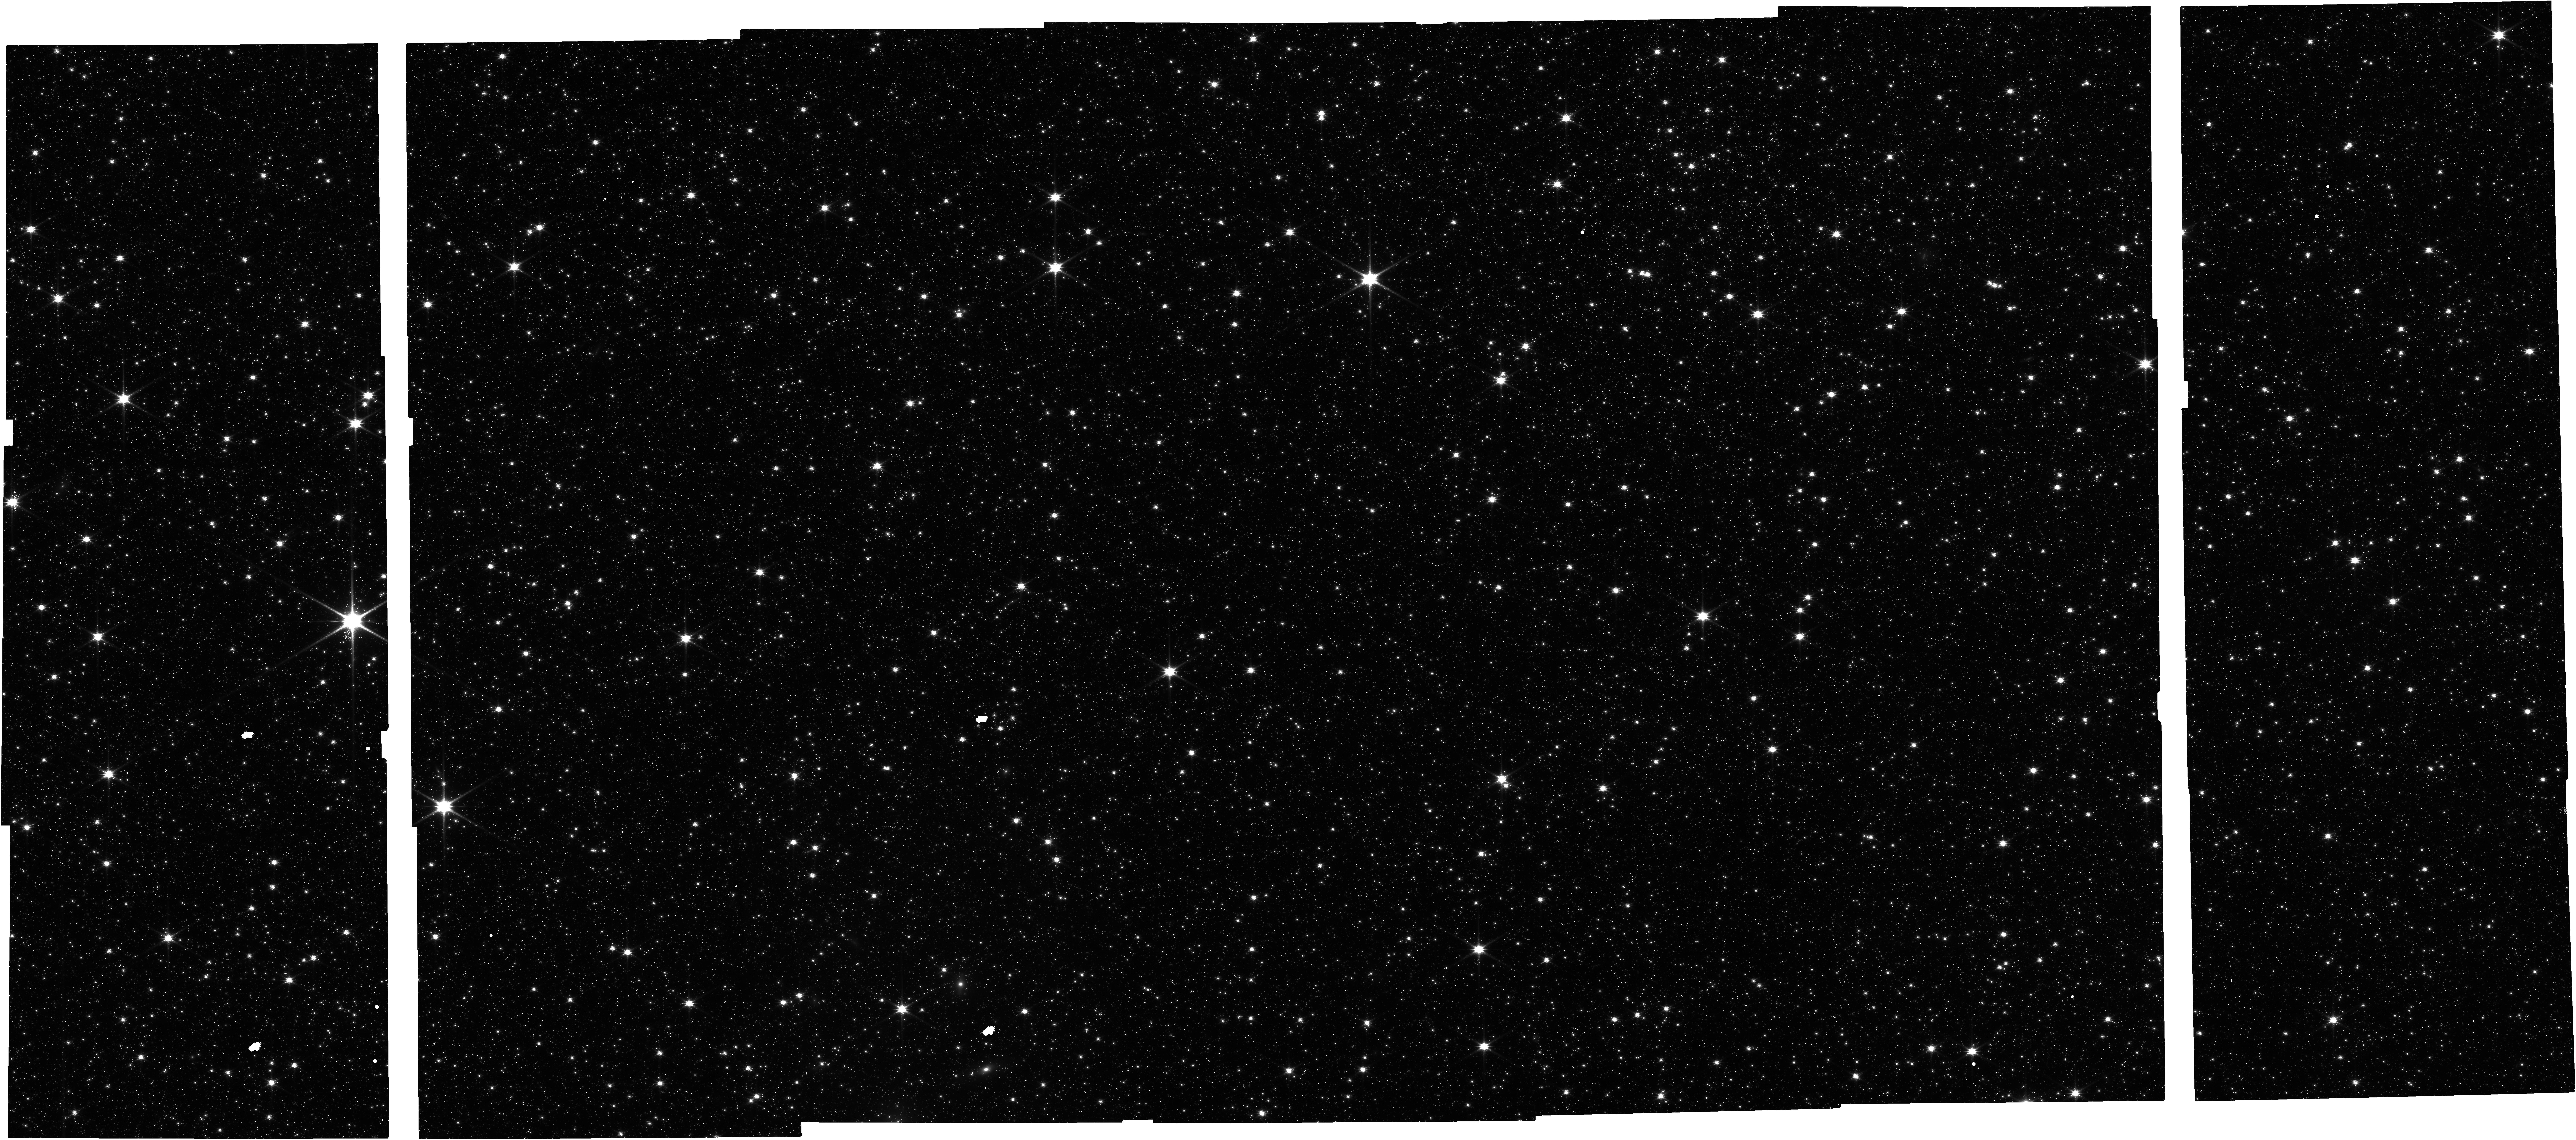
Target: LMC-CAL-FIELD
Instrument: NIRCAM
Filter: F115W
Exposure: 16 min
Observation ID: jw06627-o007_t001_nircam_clear-f115w

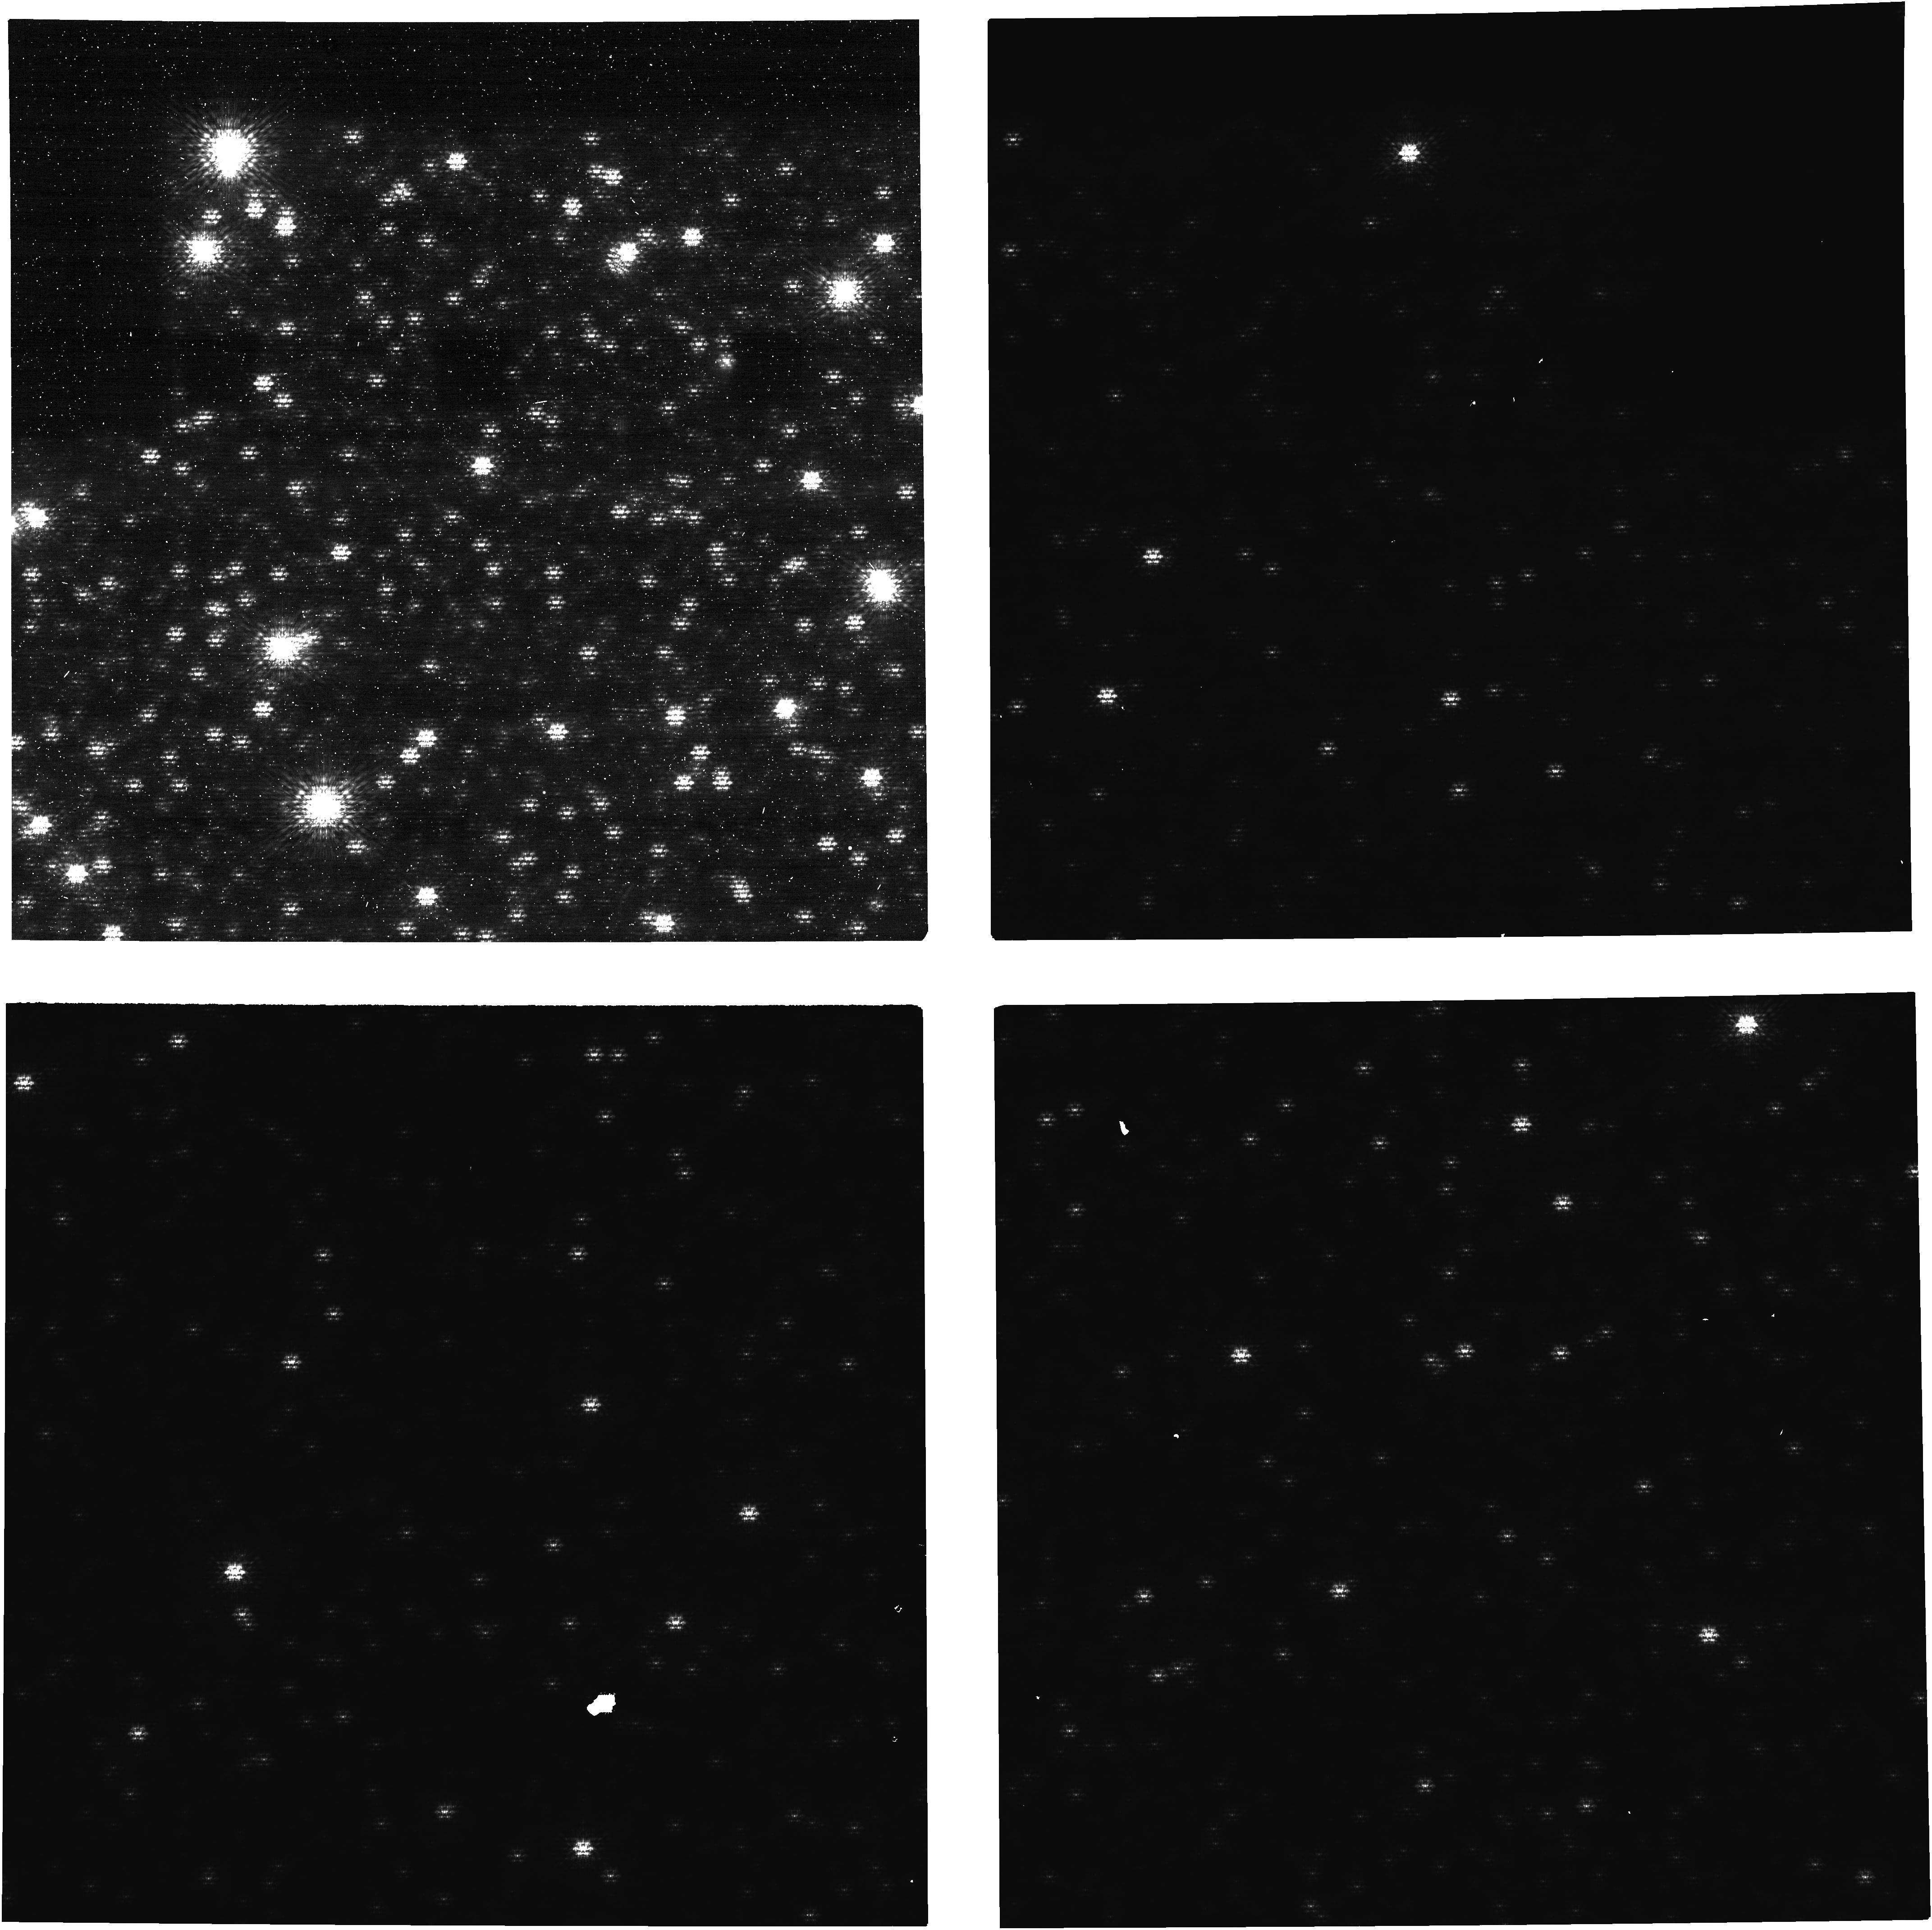
Target: 2MASS-J05220207-6930388
Instrument: NIRCAM
Filter: F210M+MASKRND
Exposure: 27 min
Observation ID: jw06627-o005_t002_nircam_f210m-maskrnd-image3

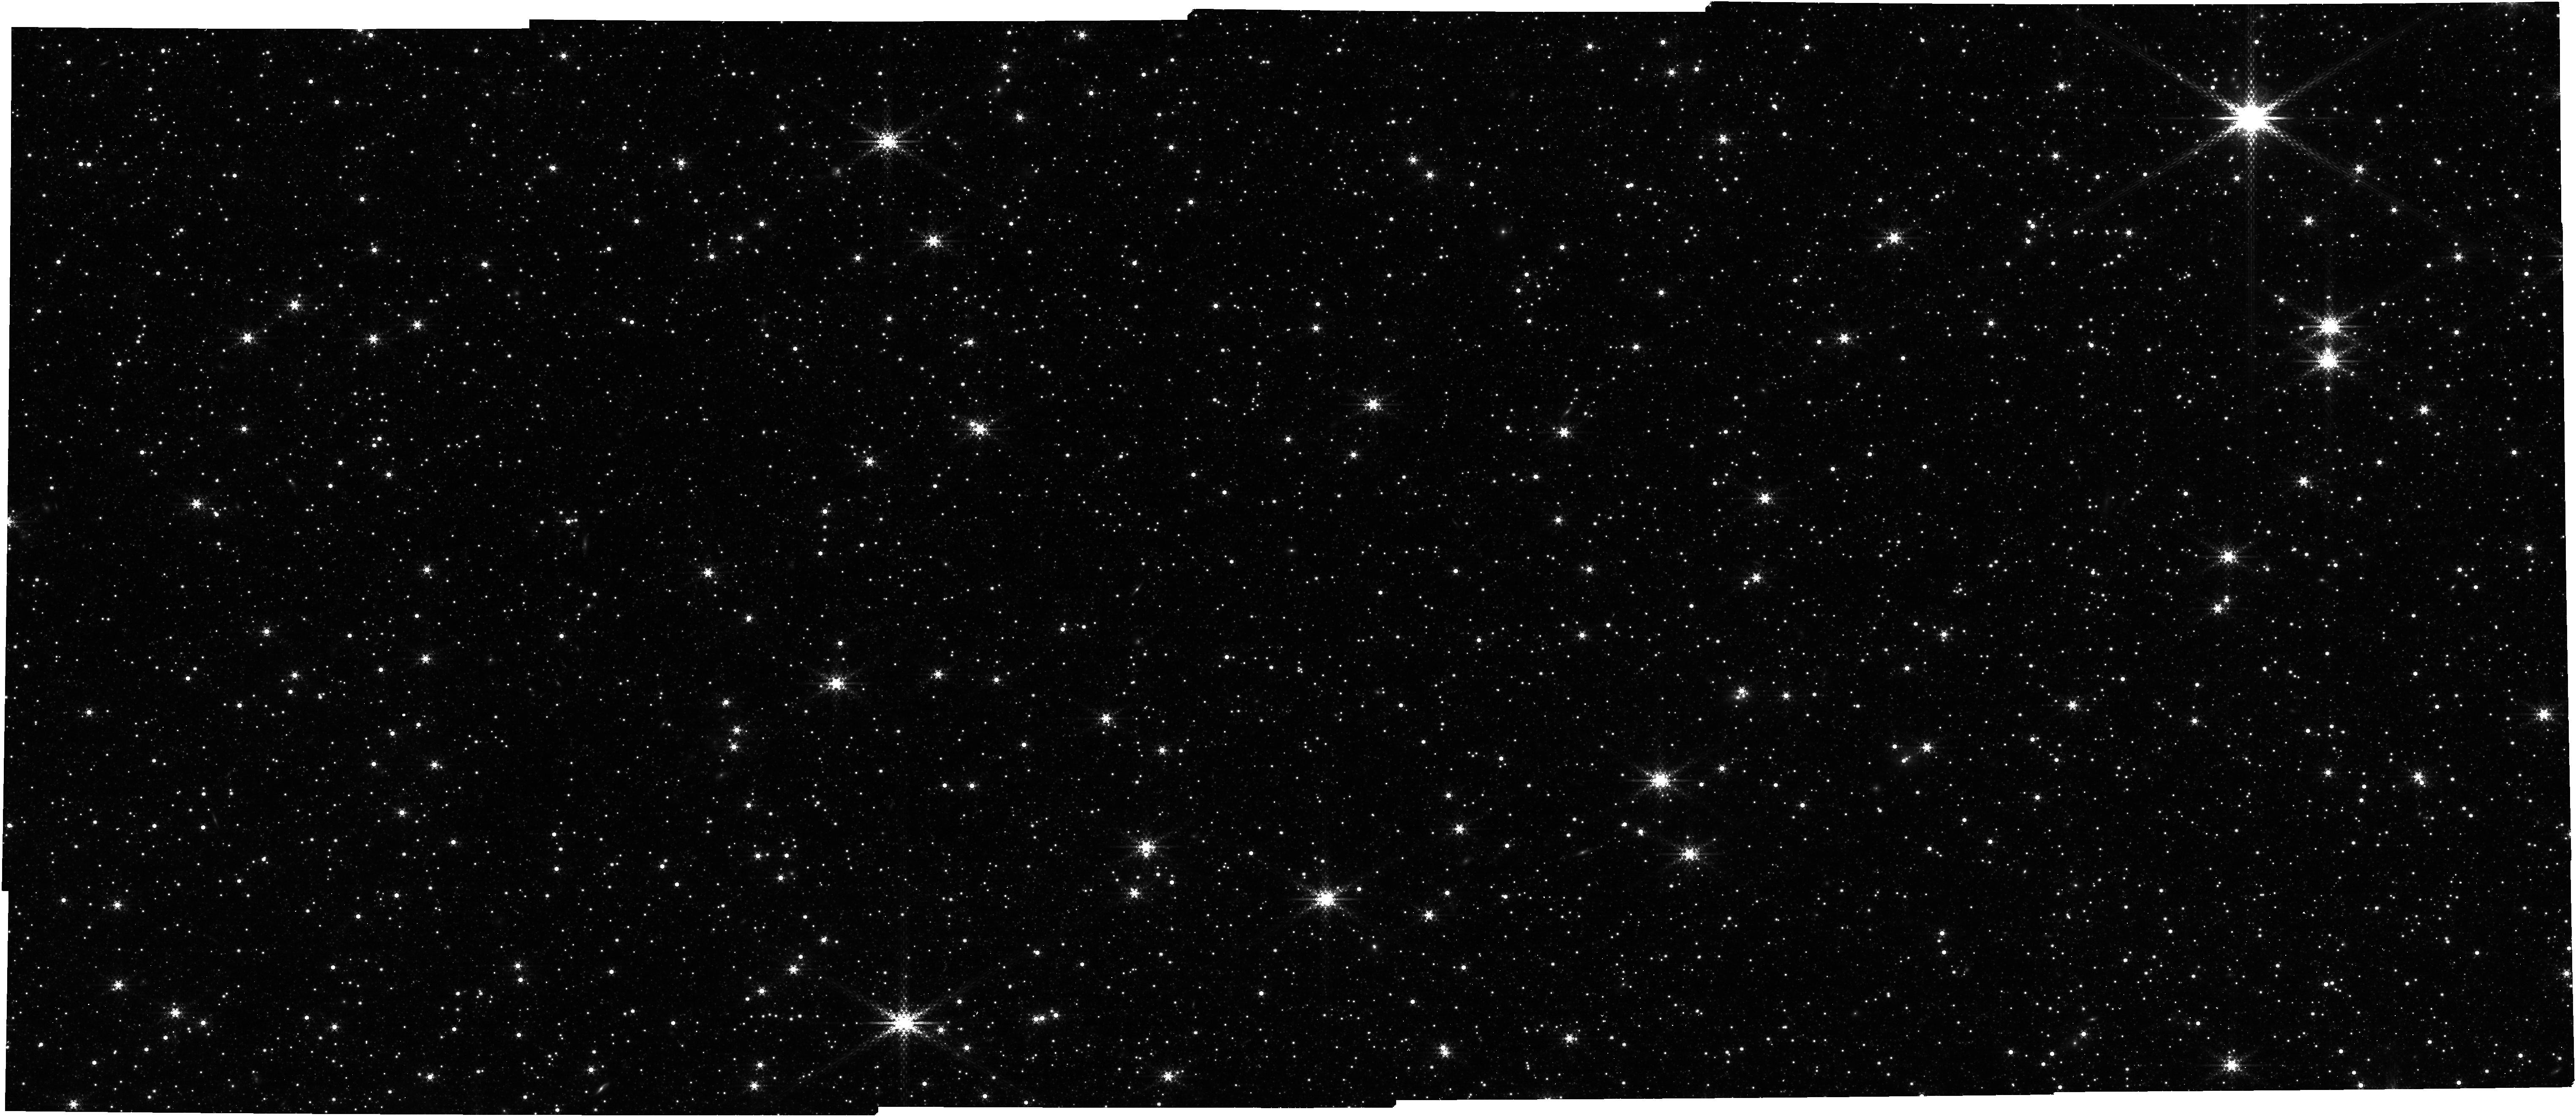
Target: LMC-CAL-FIELD
Instrument: NIRCAM
Filter: F430M
Exposure: 16 min
Observation ID: jw06627-o004_t001_nircam_clear-f430m

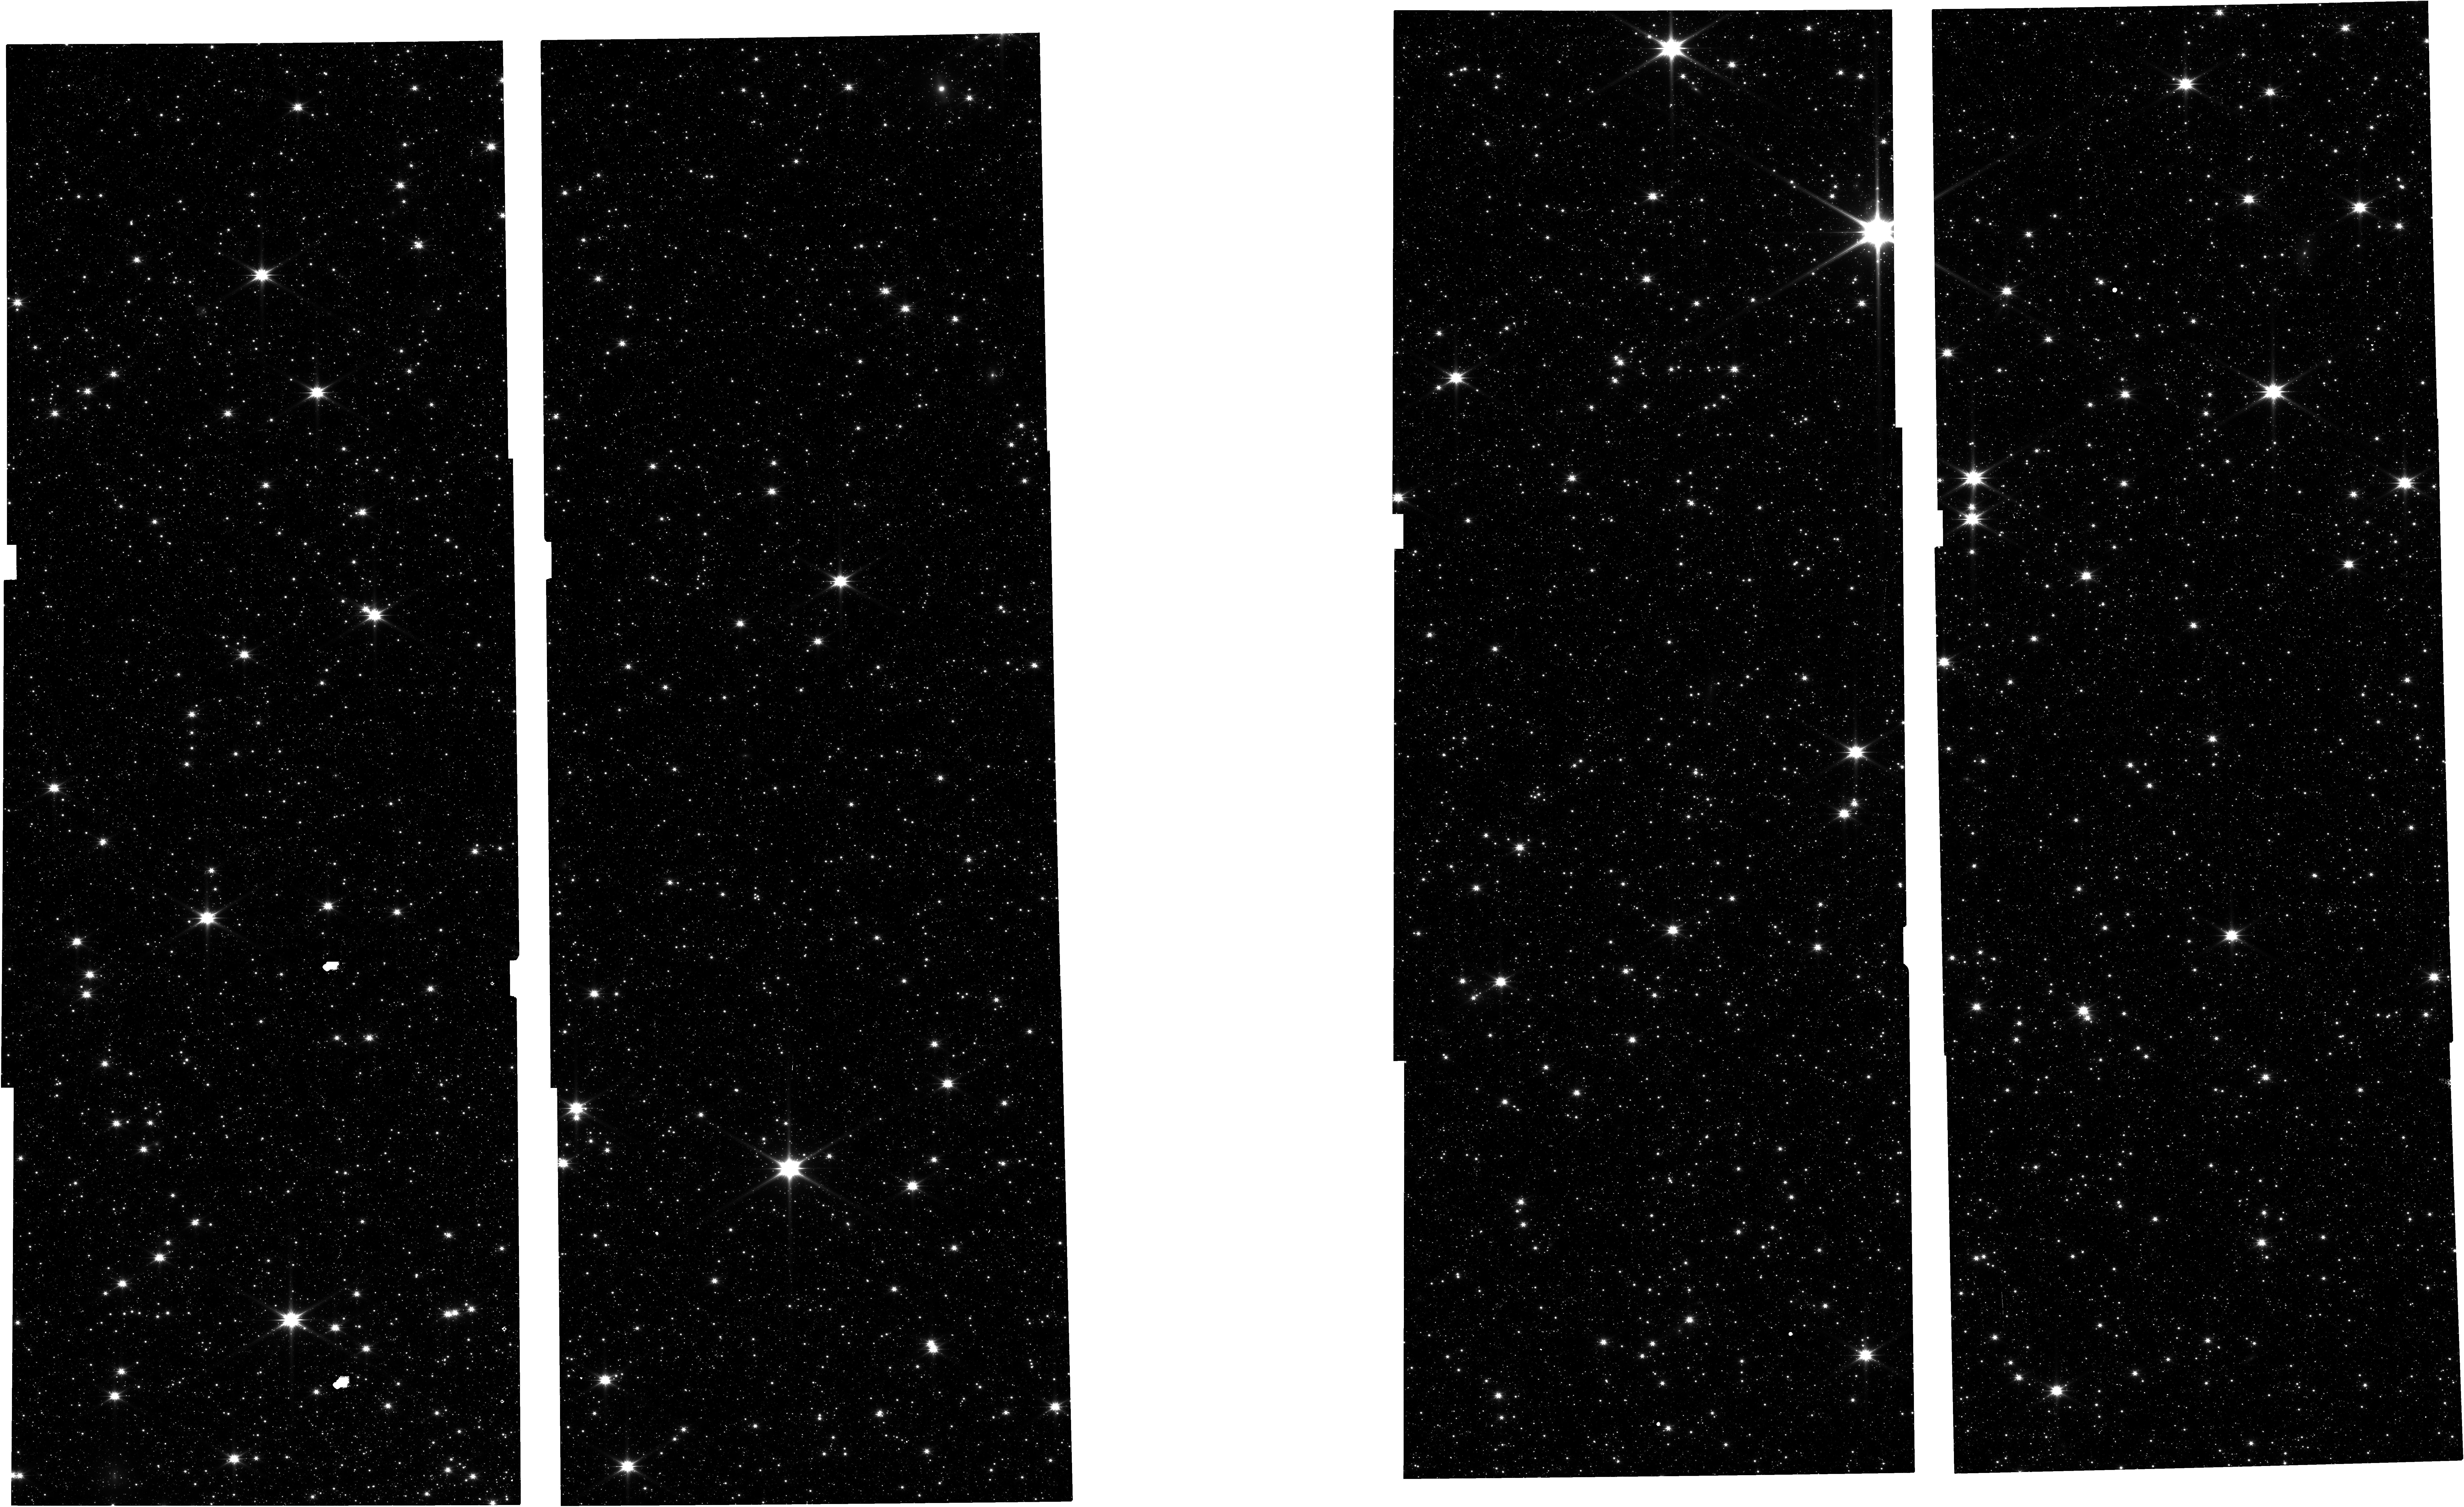
Target: LMC-CAL-FIELD
Instrument: NIRCAM
Filter: F150W2
Exposure: 8 min
Observation ID: jw06627-o003_t001_nircam_clear-f150w2

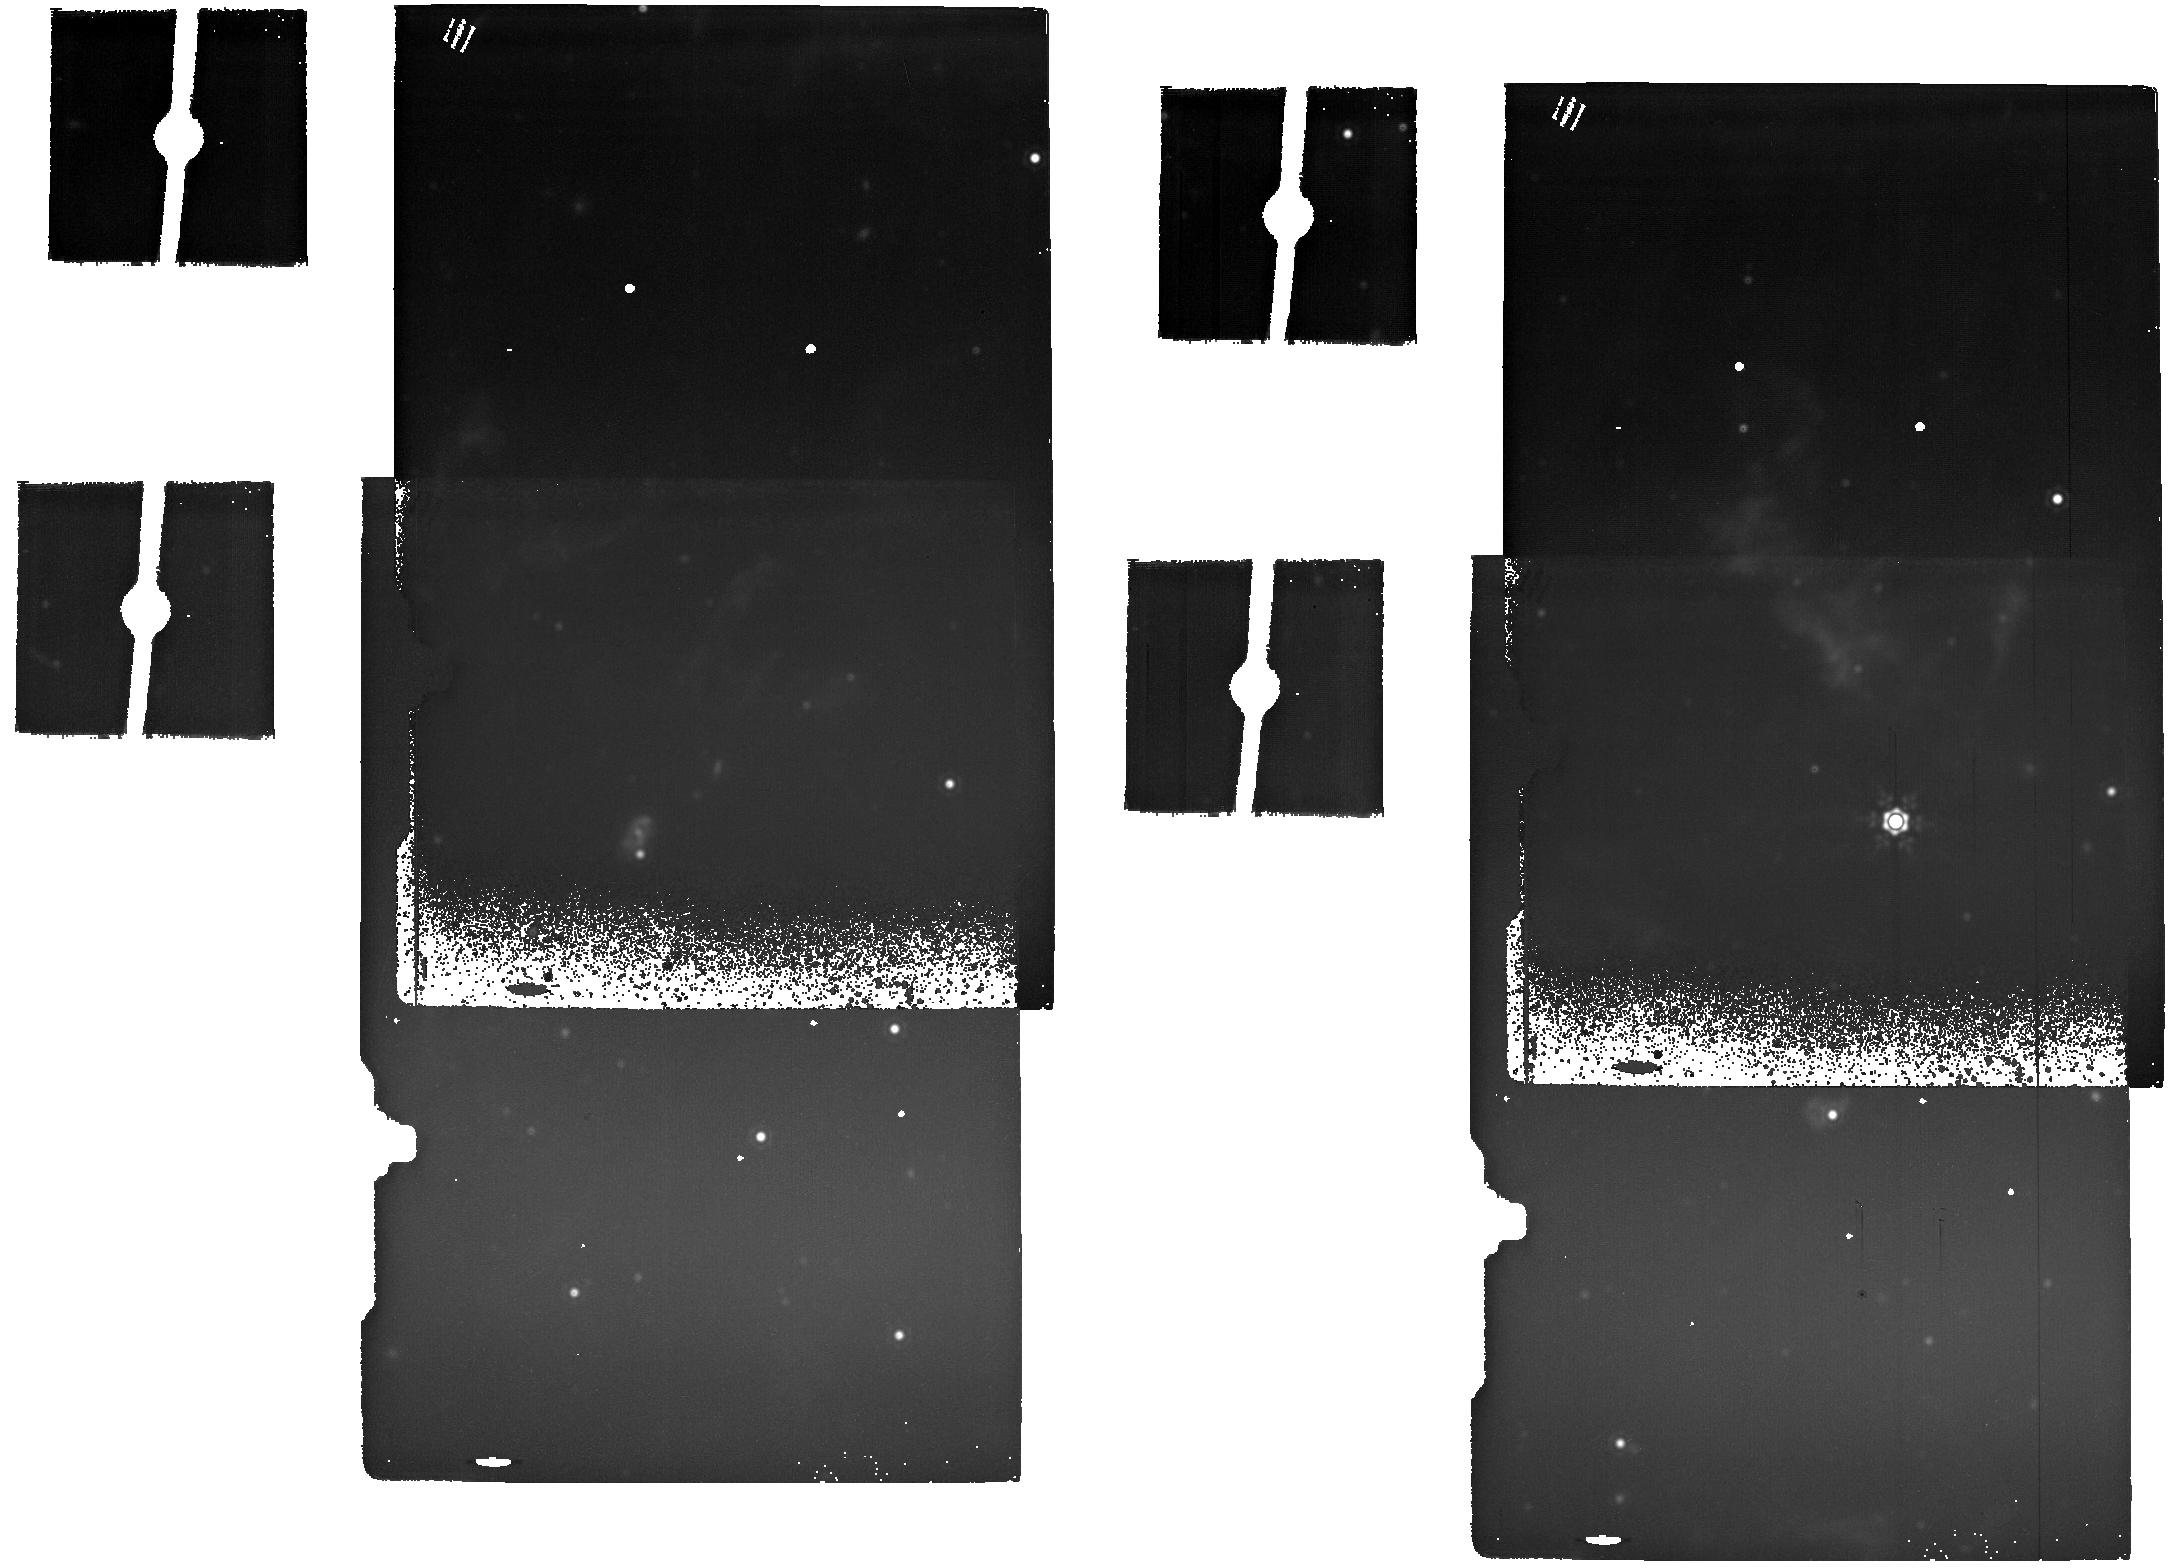
Target: LMC-CAL-FIELD
Instrument: MIRI
Filter: F2100W
Exposure: 15 min
Observation ID: jw06627-o007_t001_miri_f2100w

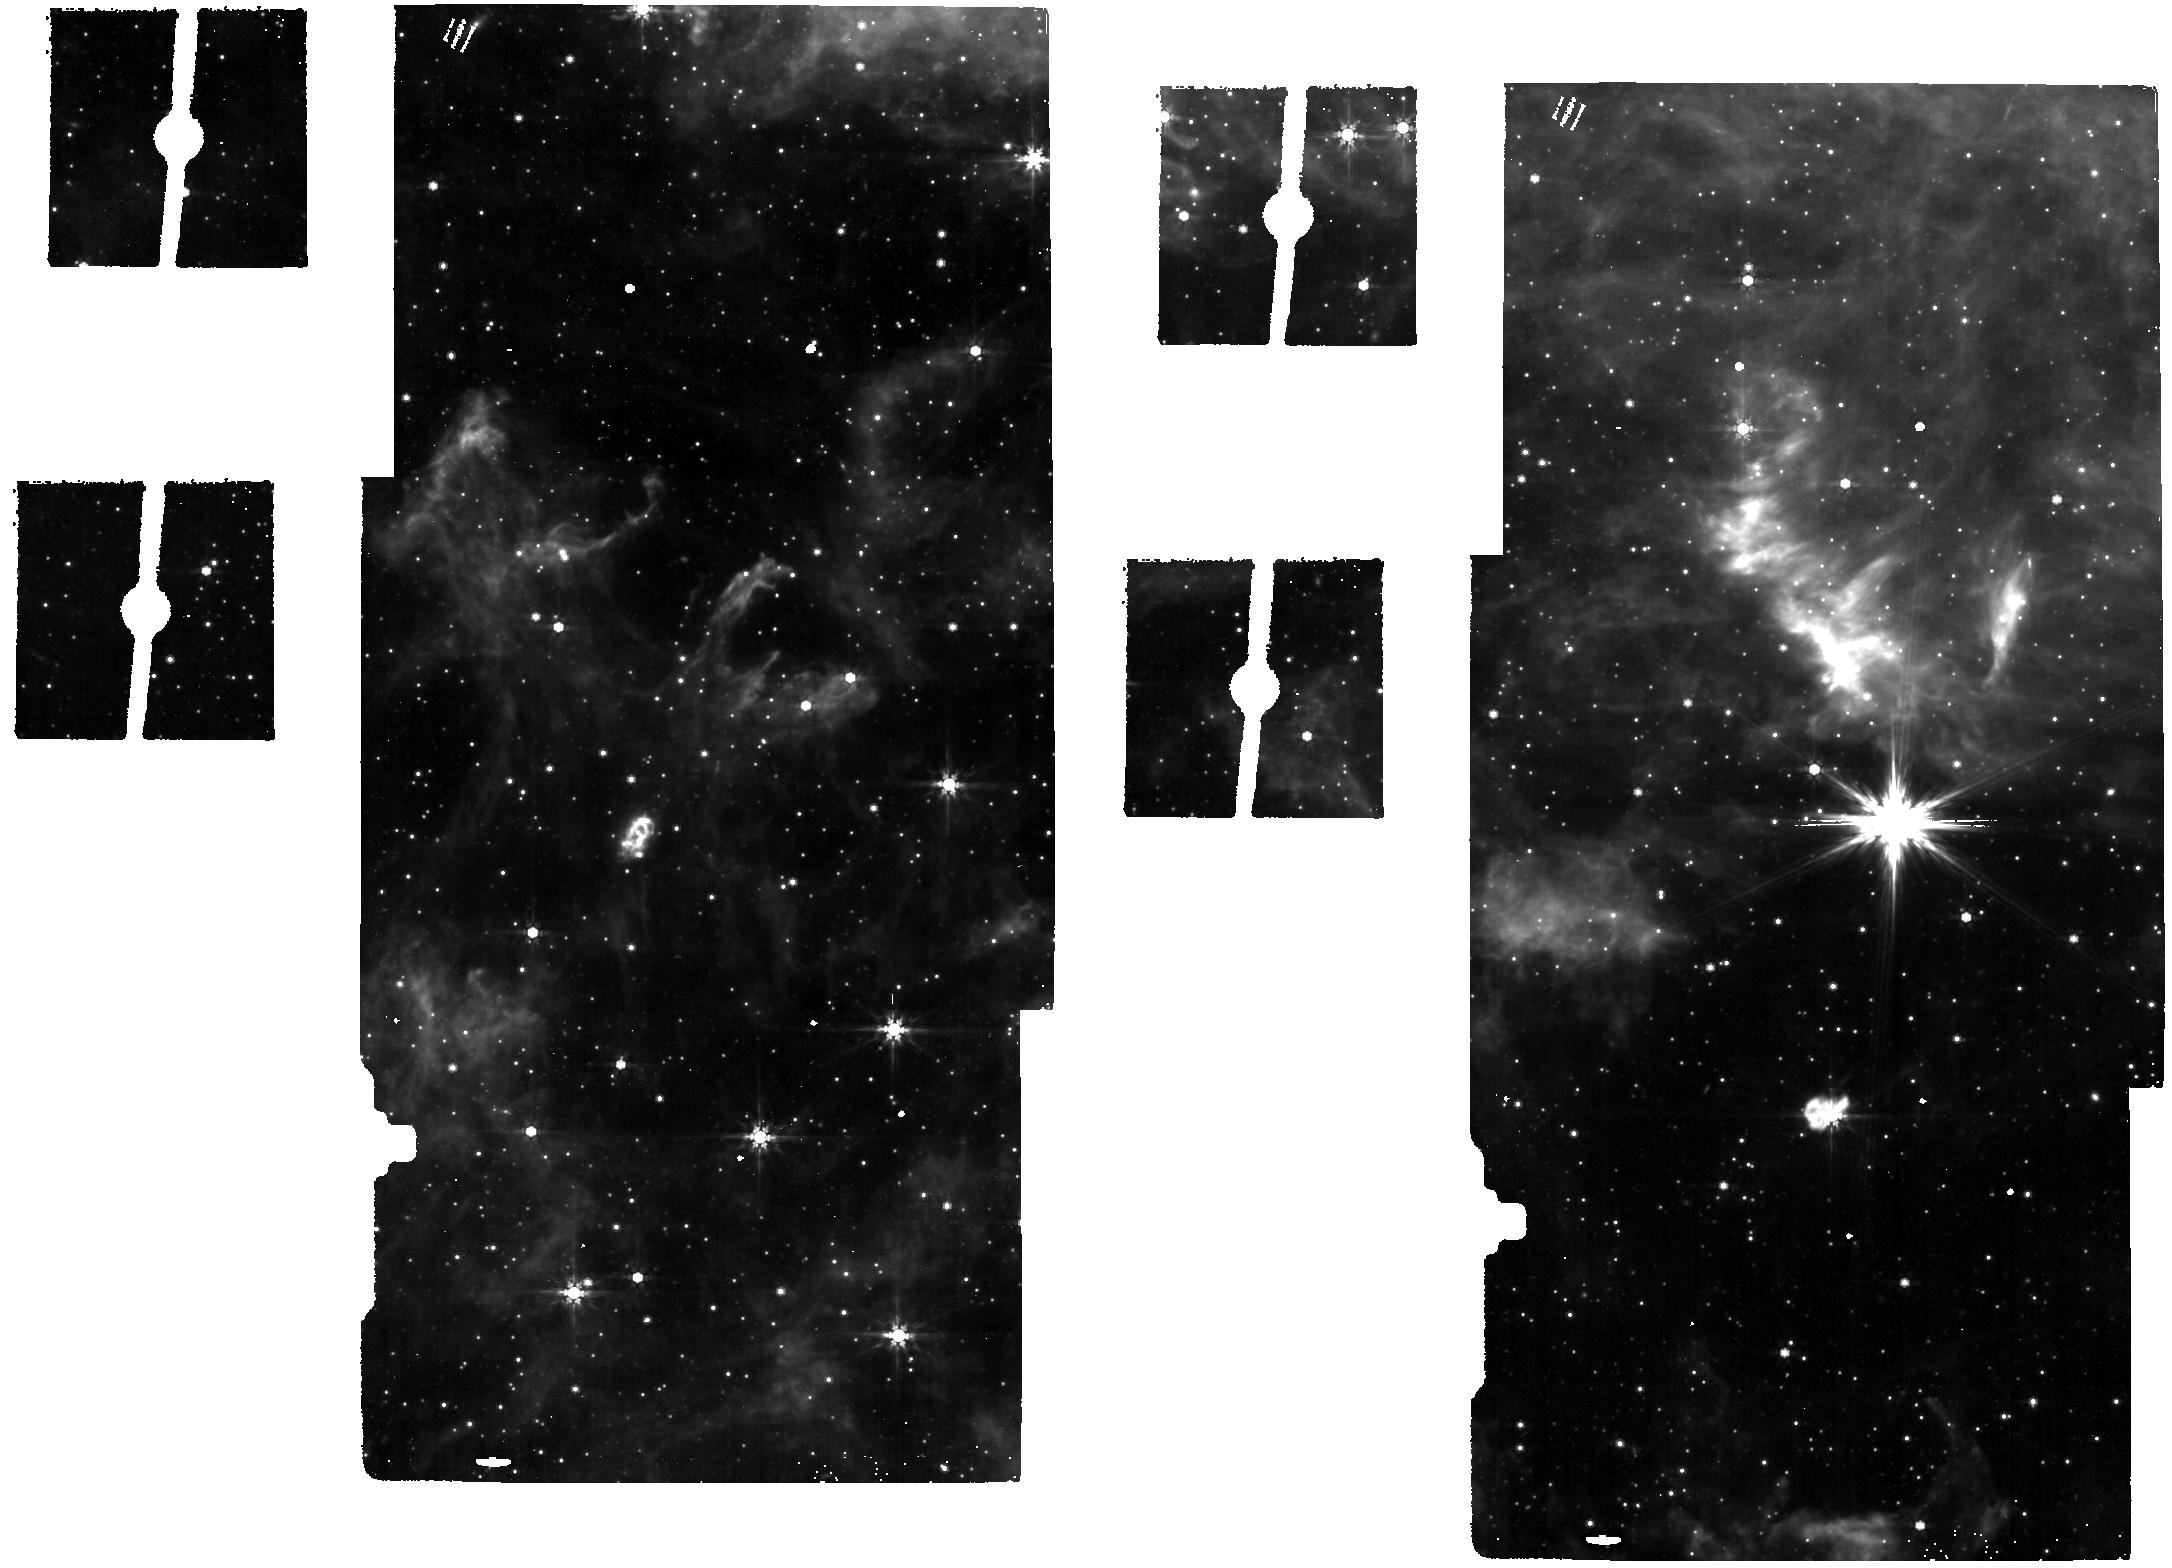
Target: LMC-CAL-FIELD
Instrument: MIRI
Filter: F770W
Exposure: 15 min
Observation ID: jw06627-o007_t001_miri_f770w

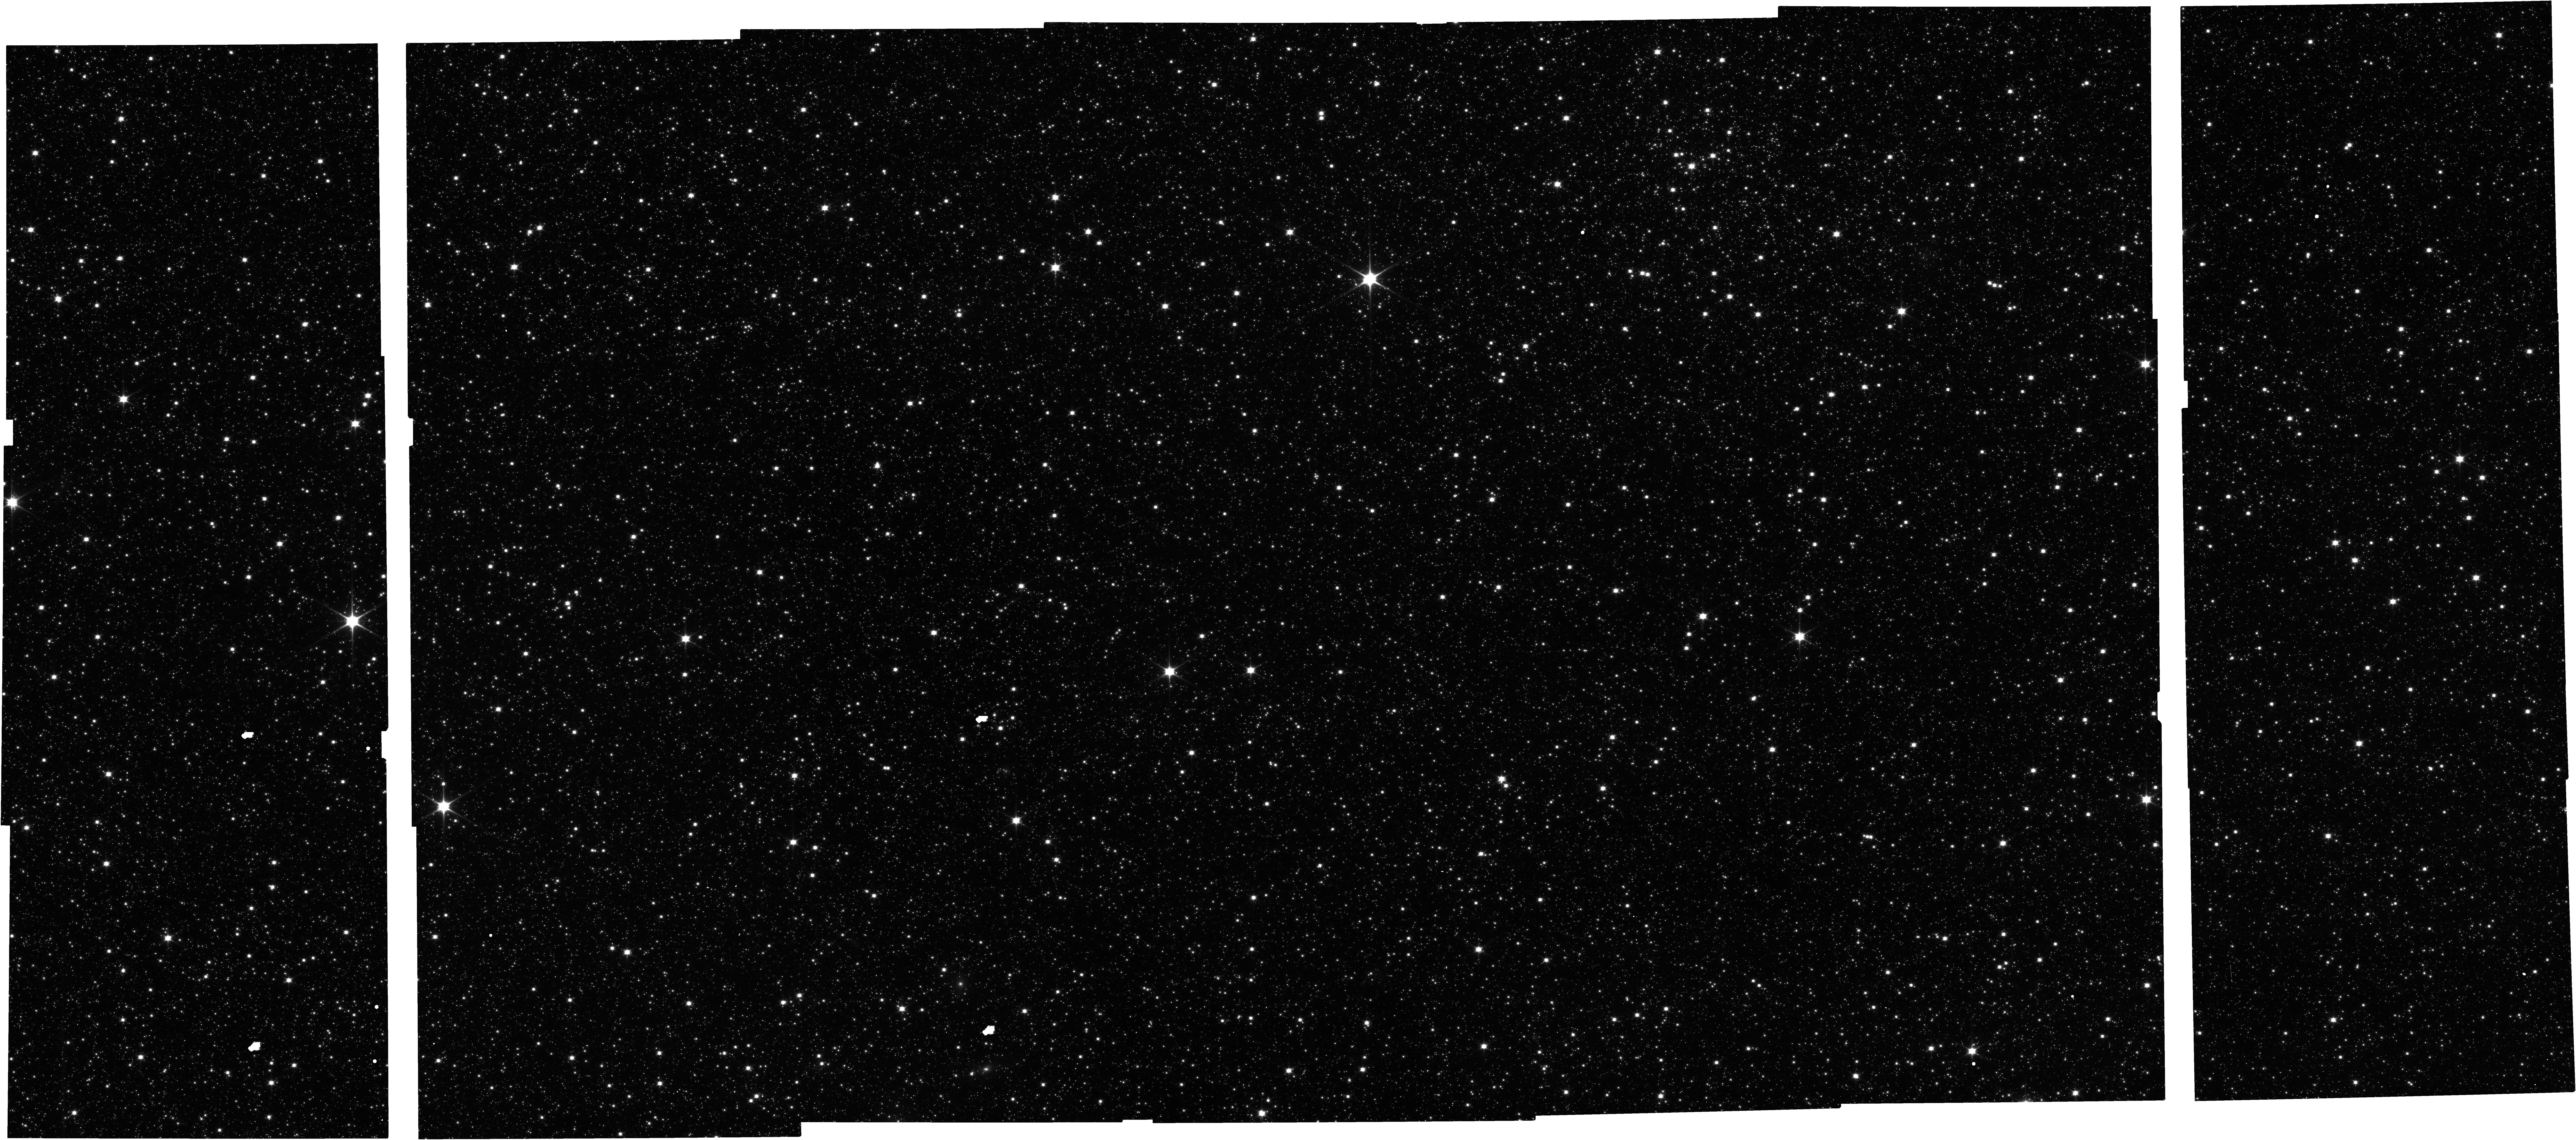
Target: LMC-CAL-FIELD
Instrument: NIRCAM
Filter: F070W
Exposure: 16 min
Observation ID: jw06627-o007_t001_nircam_clear-f070w

CAL-NRC-303: NIRCam Imaging and Coronagraphy Distortions and Alignment (PI: Rest, Armin)

This activity monitors NIRCam's distortion and global alignment by visiting the LMC Calibration Field in both imaging and coronagraph imaging. The data will be used to determine the plate scale, orientation, and geometric distortion for each SCA in each NIRCam module over the full wavelength range. These observations use a combination of dithers and mosaics to overlap all SCAs onto the same location within the LMC. We use F210M and F335M with FGS in parallel for the overall FGS SIAF alignment. We observe all NIRCam filters with either MIRI or NIRCam in parallel, which will provide intra-instrument relative alignment. We use a 2x2 mosaic with a large overlap and no dithers in order to observe the different filters with a minimal change of guiding for each position. For coronagraphy we chose one of the brightest star of our previous LMC field (K mag ~10, always saturated) and the aim of Obs 5 is to observe it useing the coronagraphic template to check precisely its landing position behing the MASK335R occulter (using all other stars) against the techniques used with a single star (cross correlation with small grid dithers and a grid of PSF models). Obs 6 is using NB filters and CLEAR pupil to acquite that star unsaturated and make sure its position is well know with respect to the other stars. For that we used the 640 subarray. This calibration program may change in response to system developments and the final Cycle 3 science program.